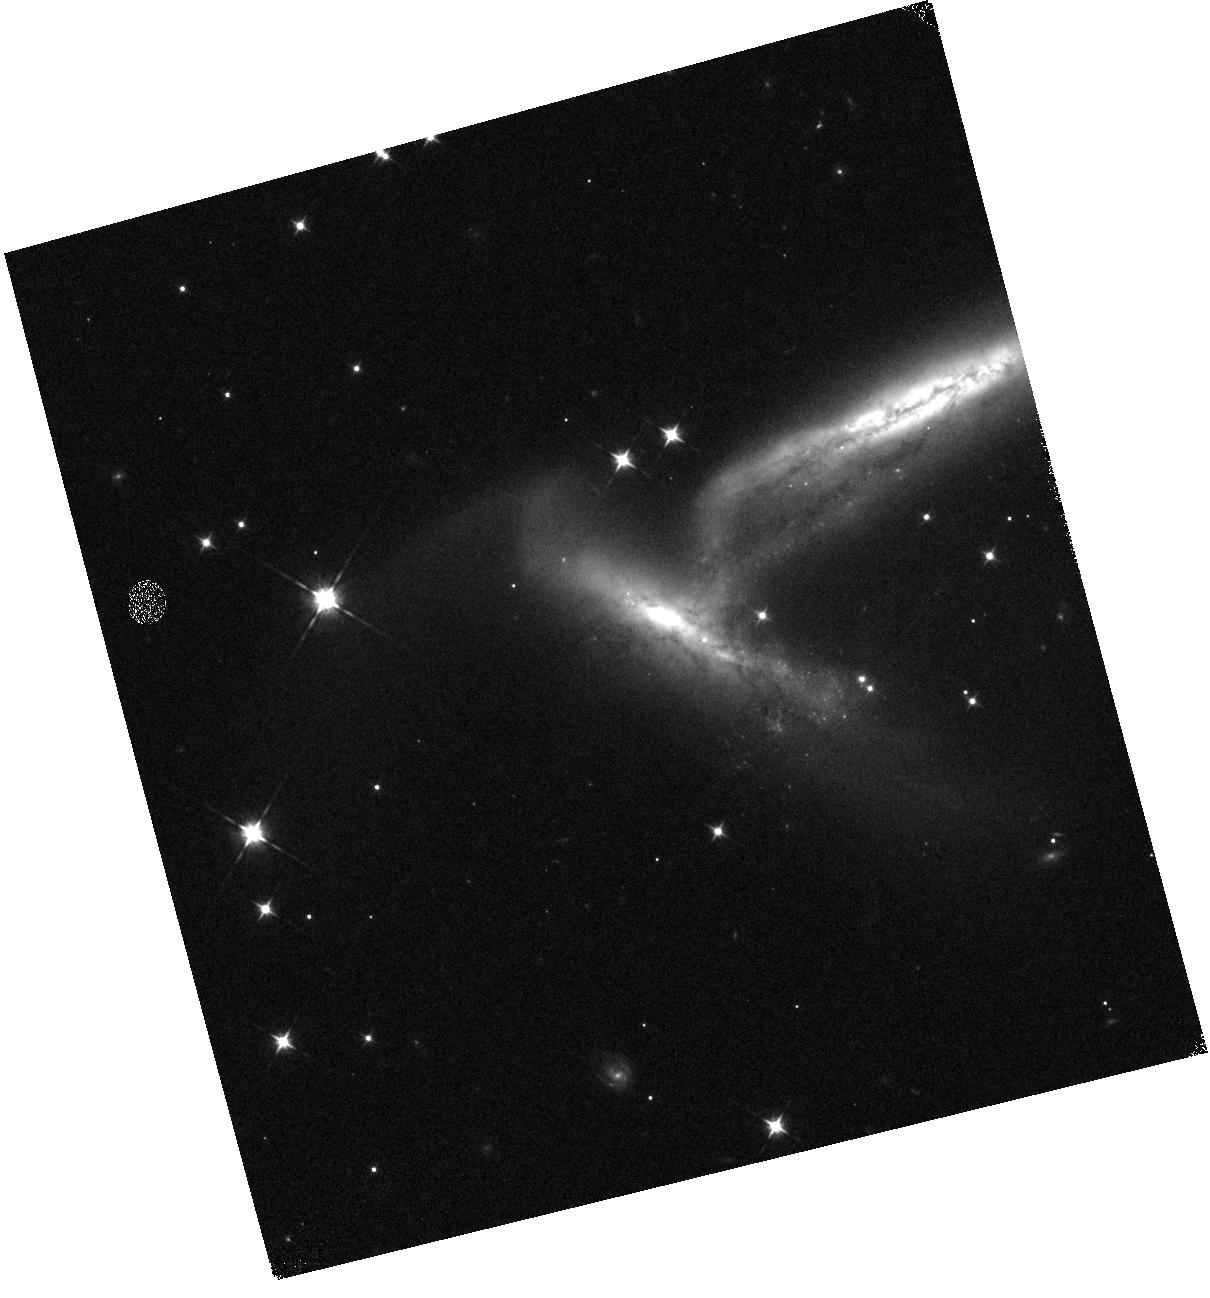
Target: SN2023WUK
Instrument: WFC3/IR
Filter: F105W
Exposure: 2 min
Observation ID: hst_17128_a4_wfc3_ir_f105w_if1za4

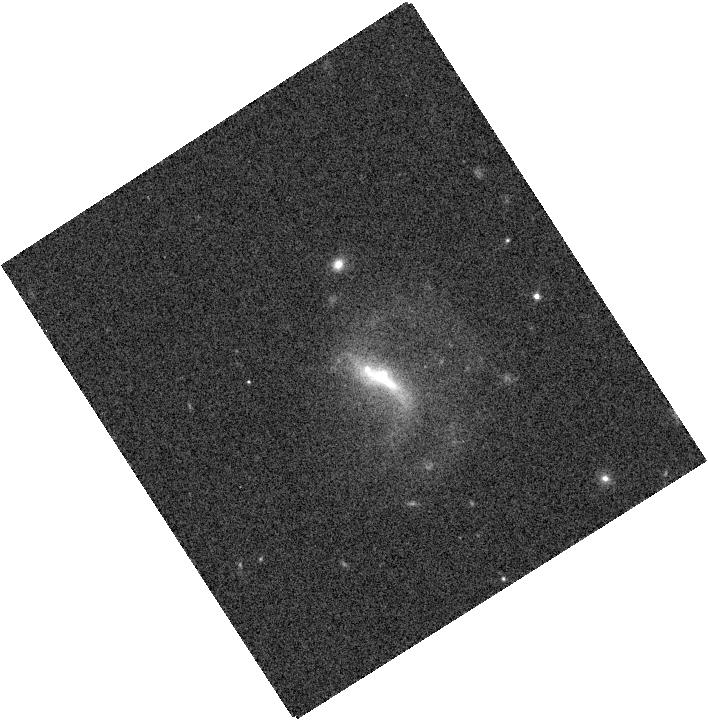
Target: SN2022ADQZ
Instrument: WFC3/IR
Filter: F125W
Exposure: 1 min
Observation ID: hst_17128_20_wfc3_ir_f125w_if1z20

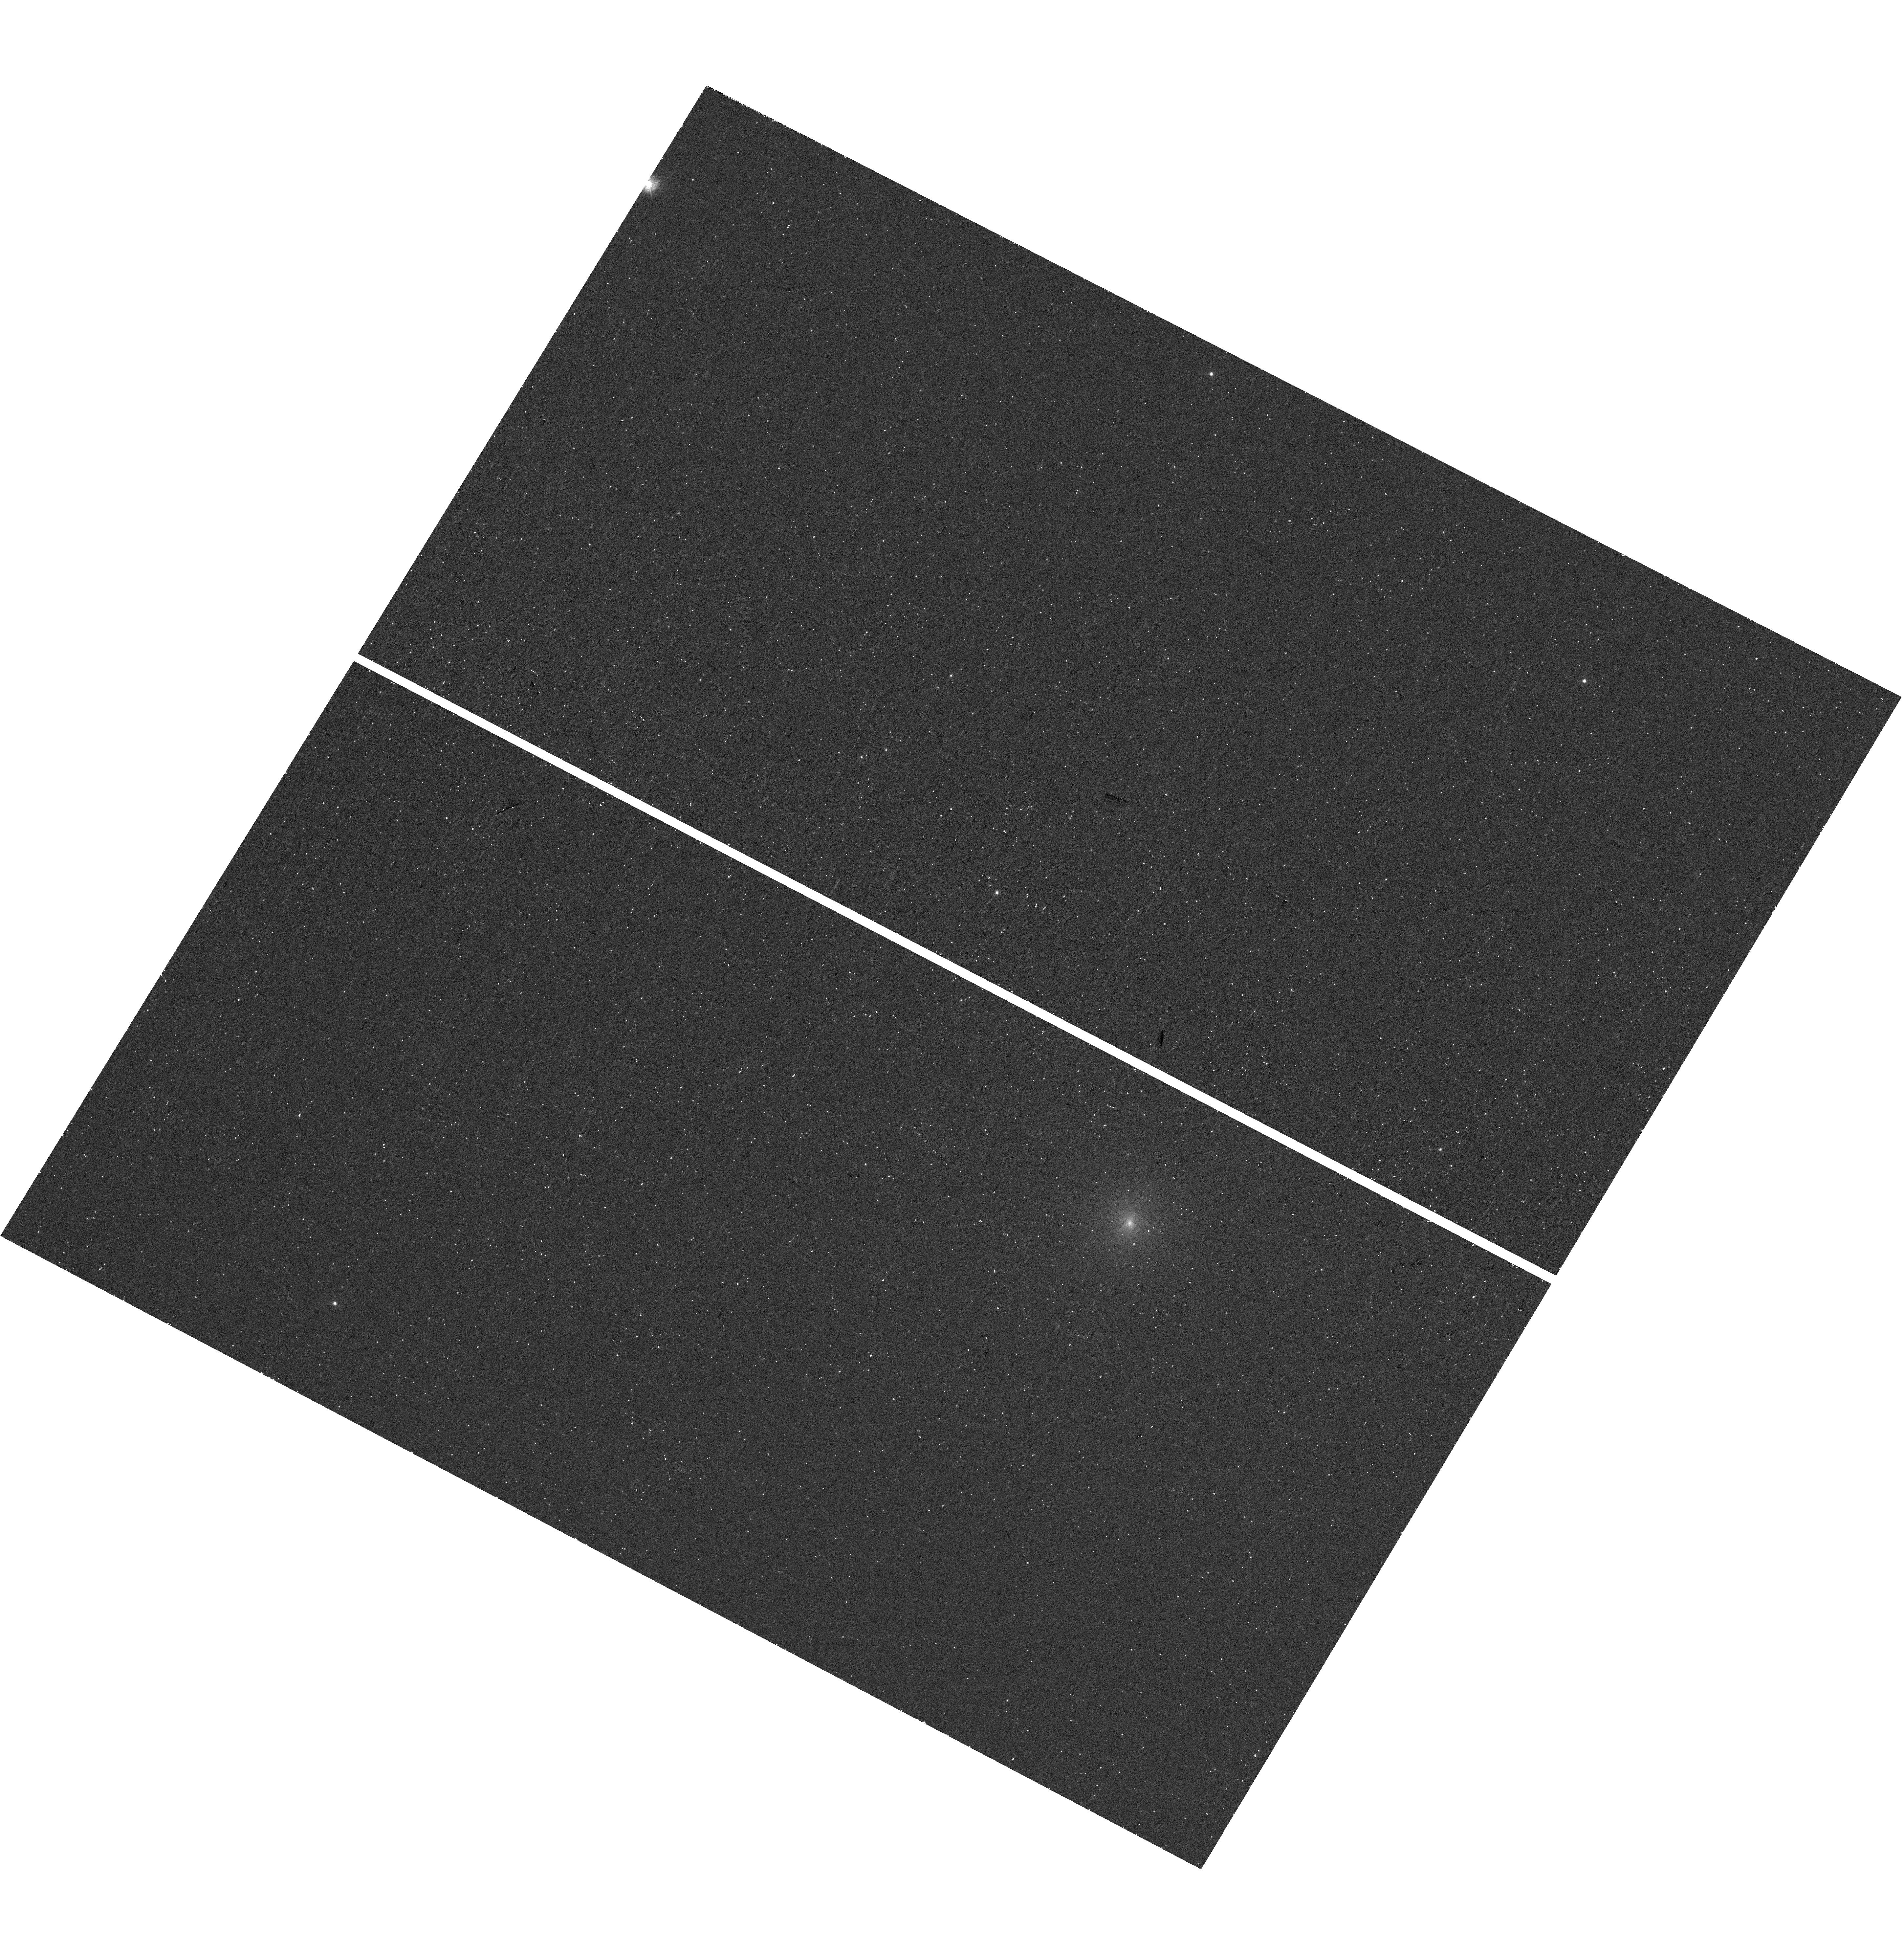
Target: SN2023MKT
Instrument: WFC3/UVIS
Filter: F275W
Exposure: 25 min
Observation ID: hst_17128_a0_wfc3_uvis_f275w_if1za0

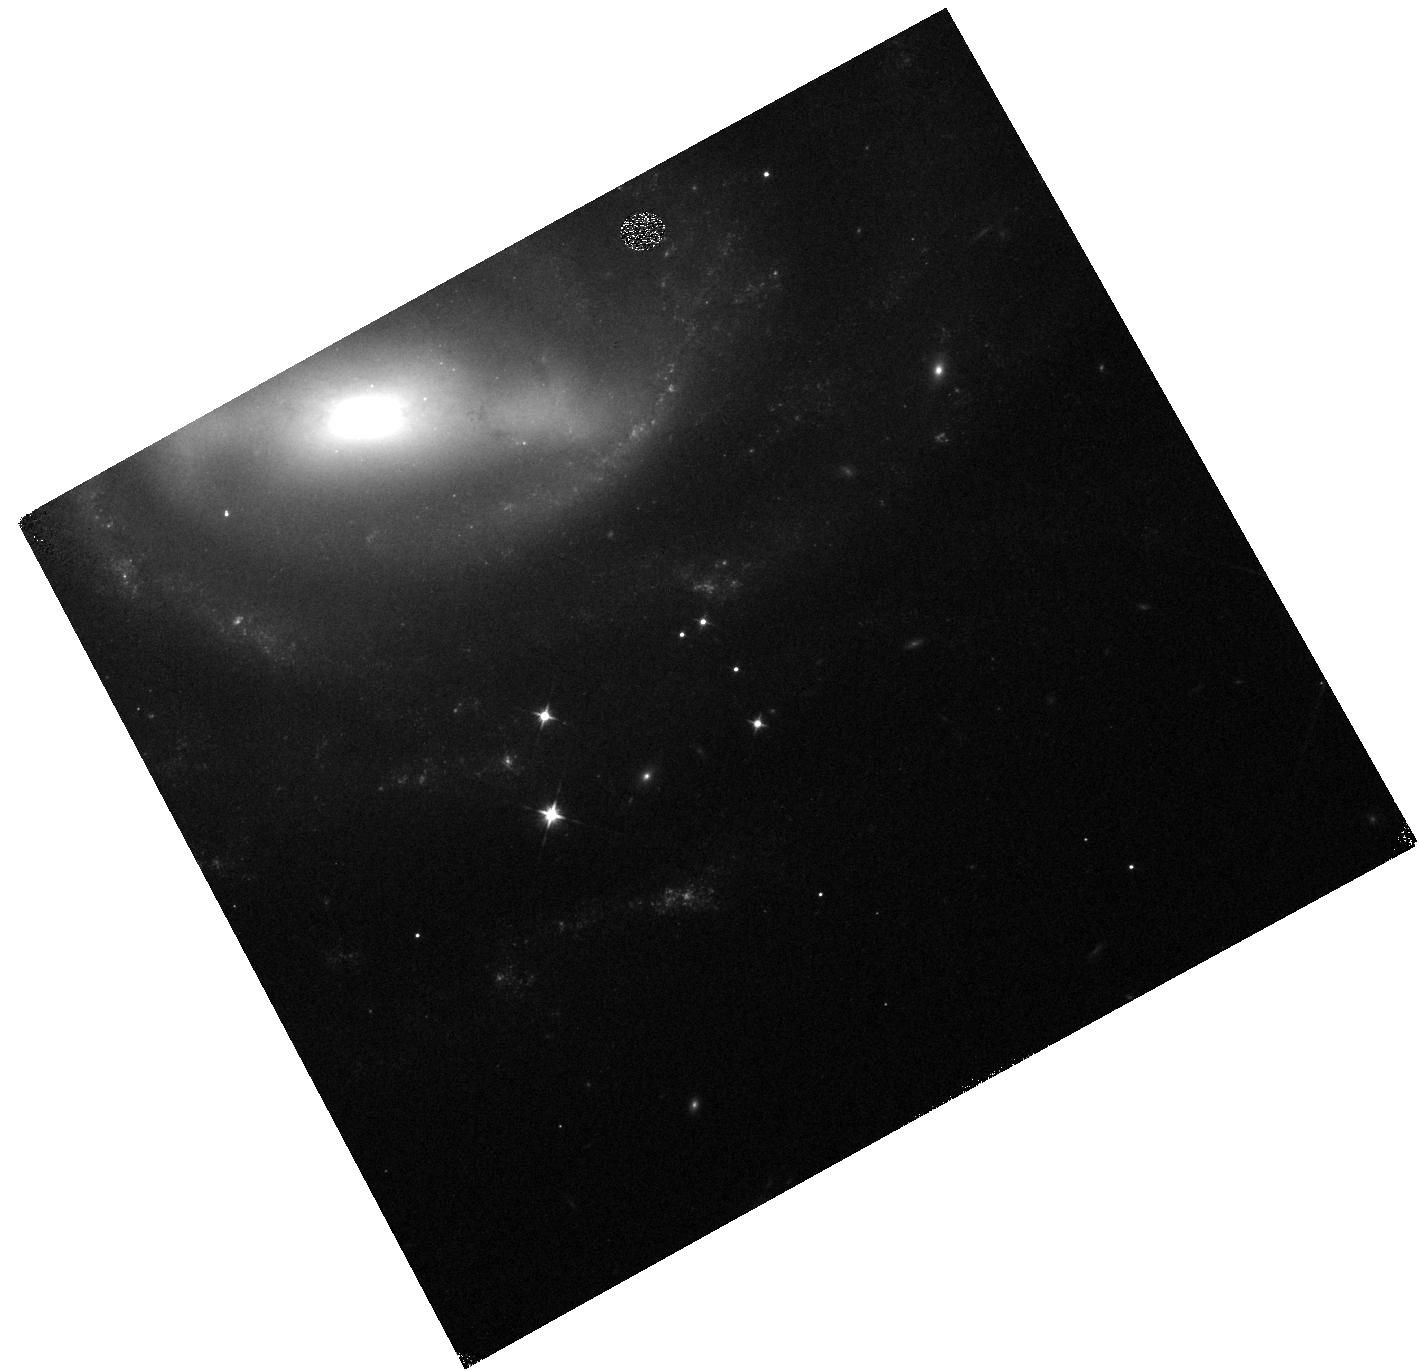
Target: SN2022XKQ
Instrument: WFC3/IR
Filter: F105W
Exposure: 2 min
Observation ID: hst_17128_96_wfc3_ir_f105w_if1z96

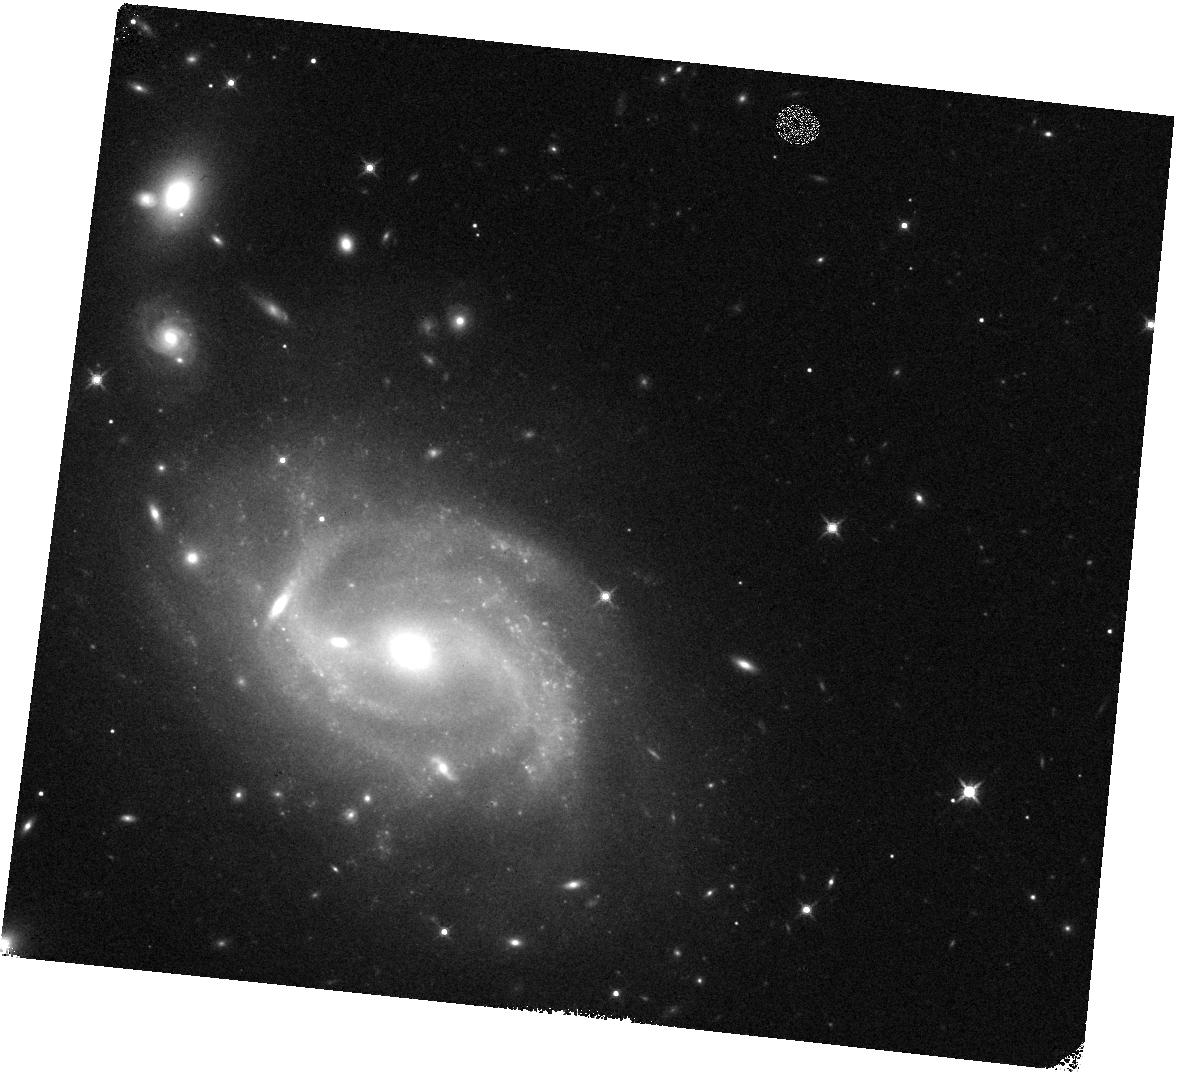
Target: SN2023XQM
Instrument: WFC3/IR
Filter: F140W
Exposure: 2 min
Observation ID: hst_17128_a3_wfc3_ir_f140w_if1za3

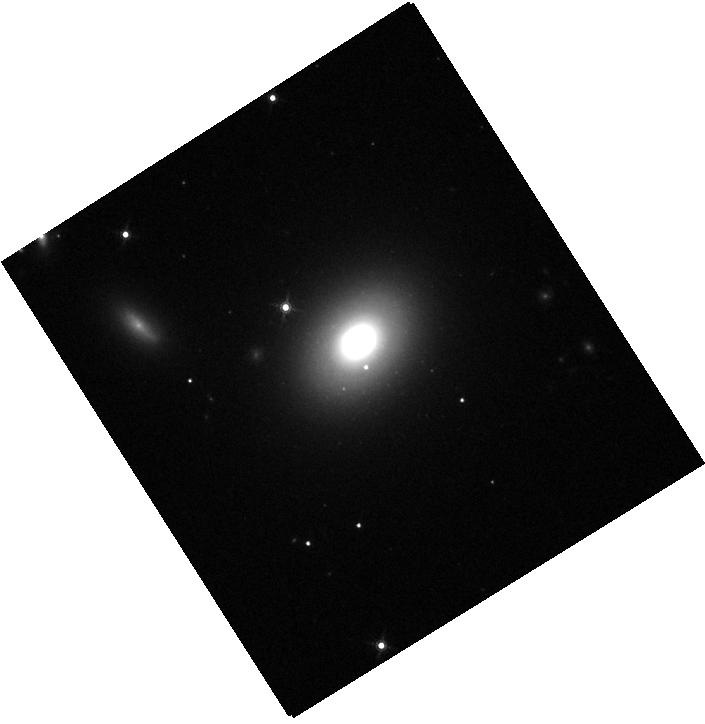
Target: SN2023DK
Instrument: WFC3/IR
Filter: F160W
Exposure: 2 min
Observation ID: hst_17128_27_wfc3_ir_f160w_if1z27

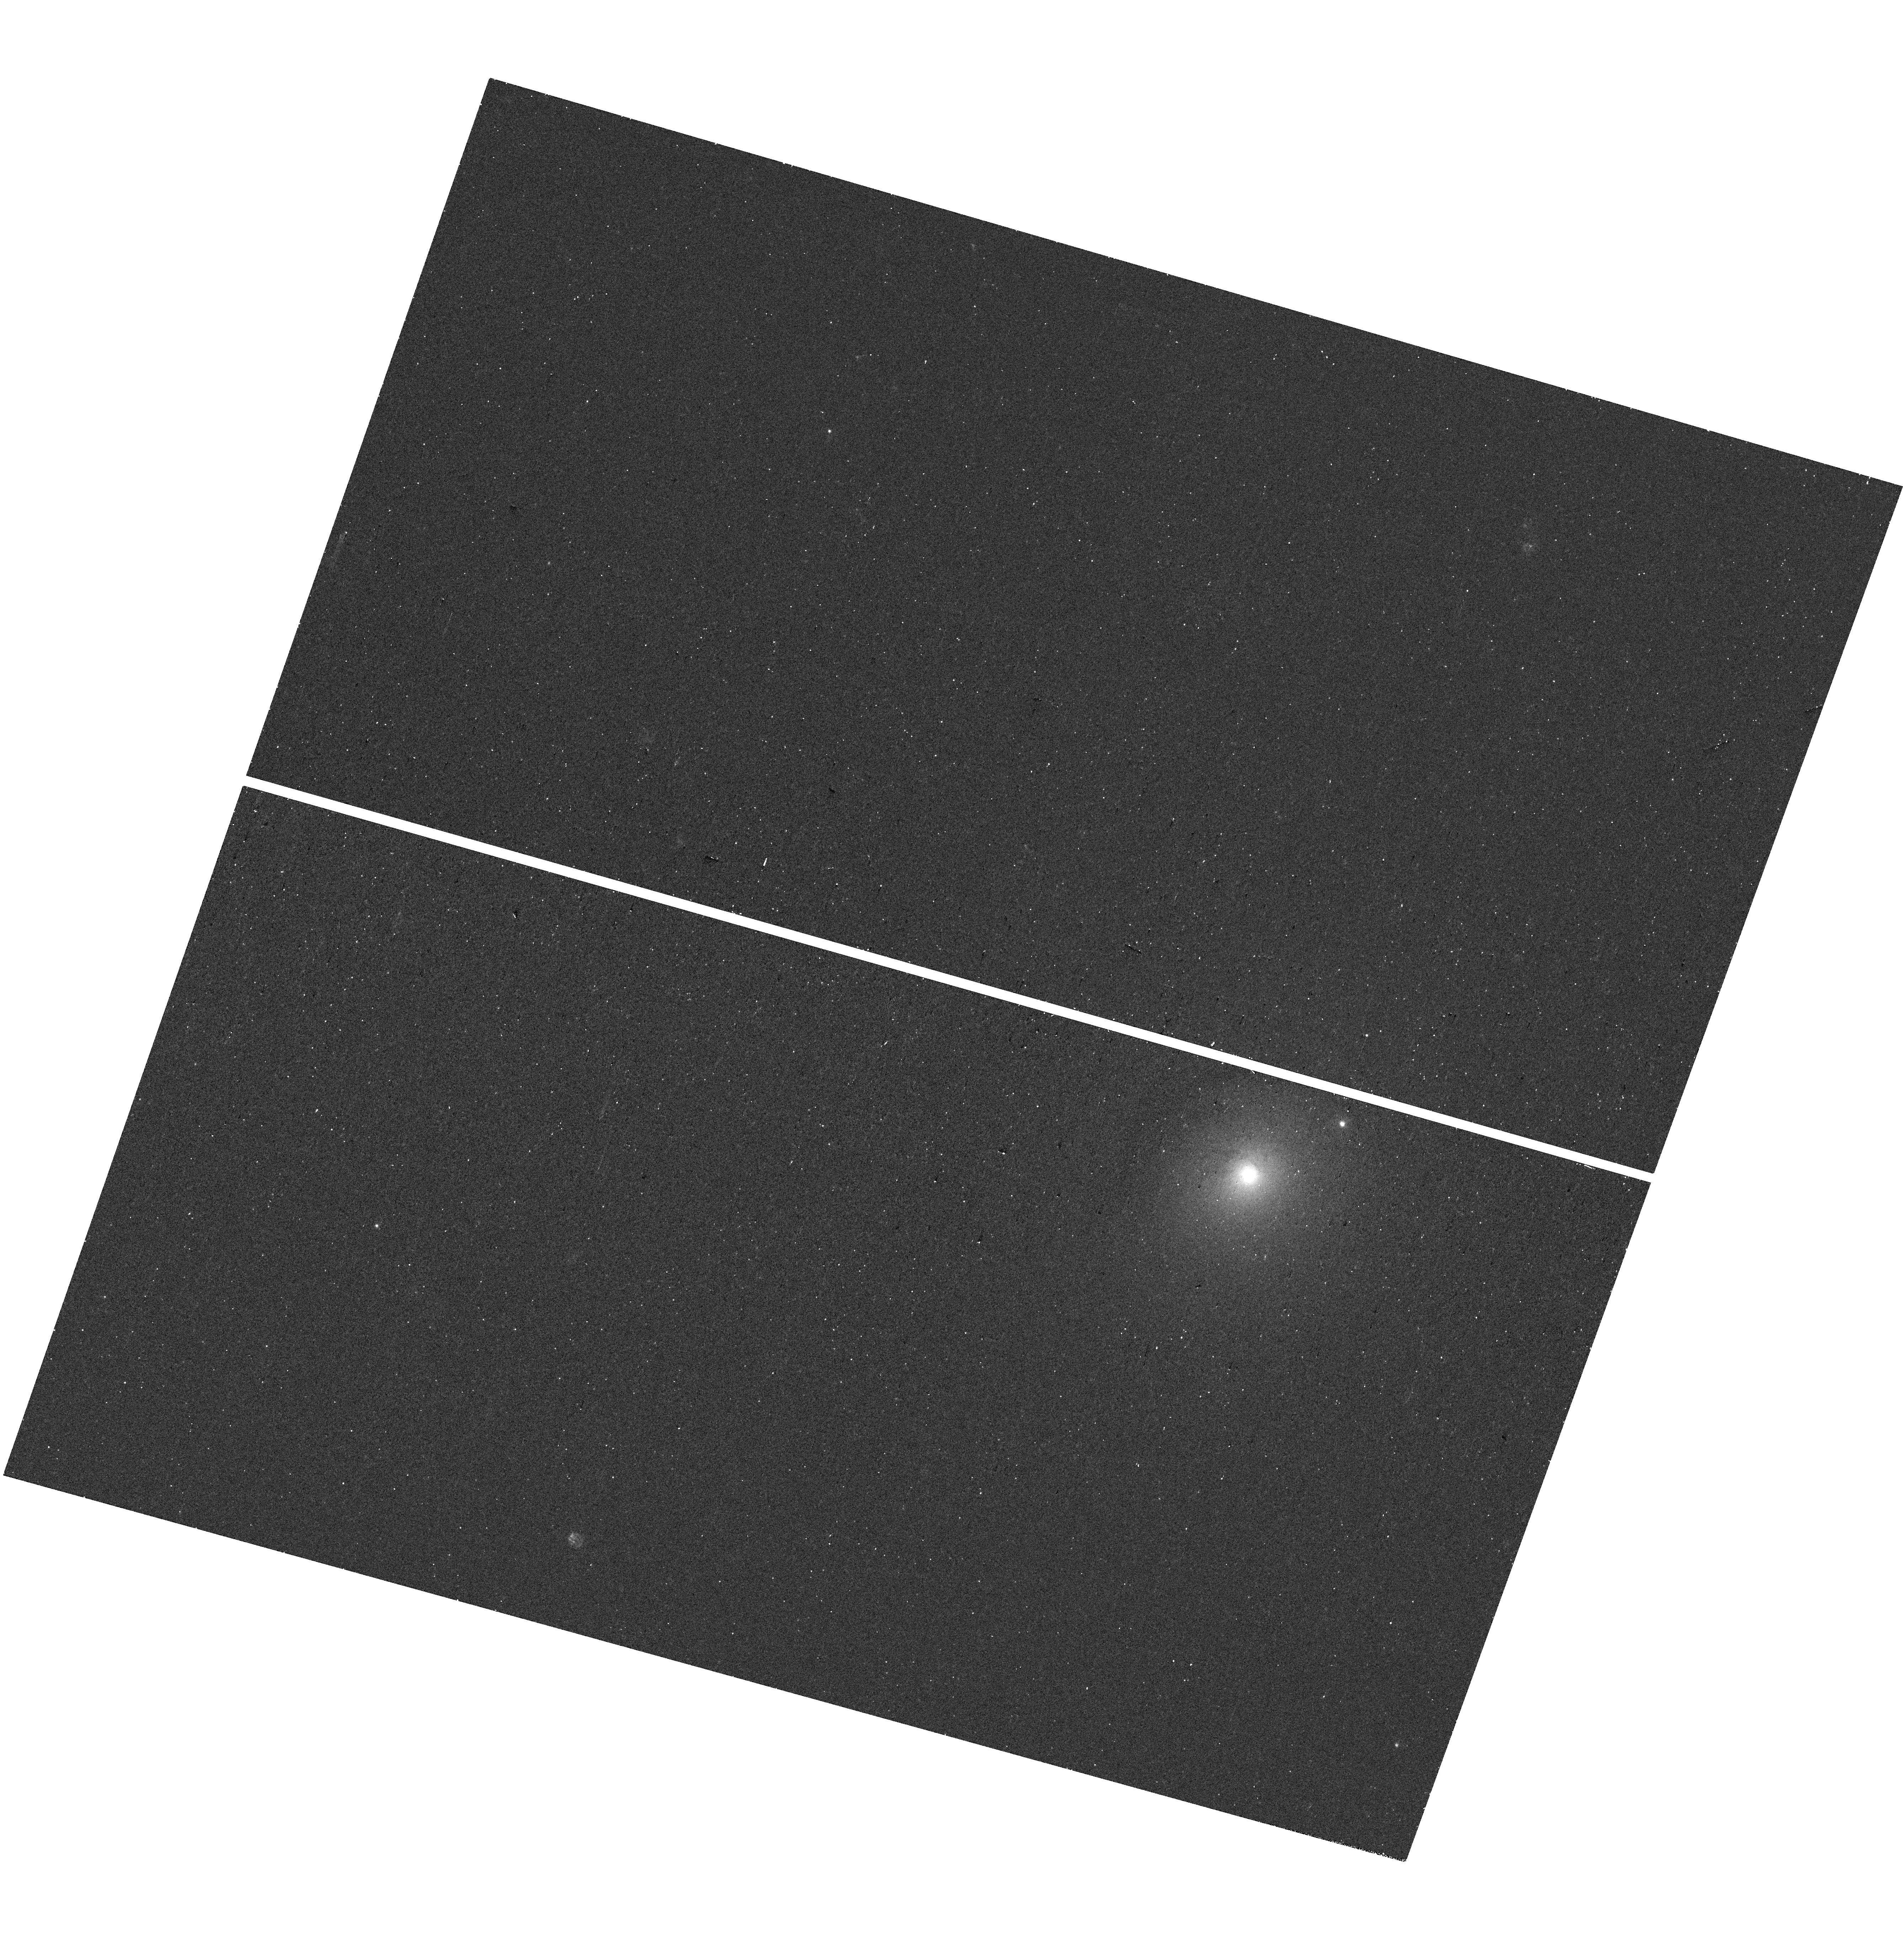
Target: SN2022AAIQ
Instrument: WFC3/UVIS
Filter: F300X
Exposure: 19 min
Observation ID: hst_17128_98_wfc3_uvis_f300x_if1z98

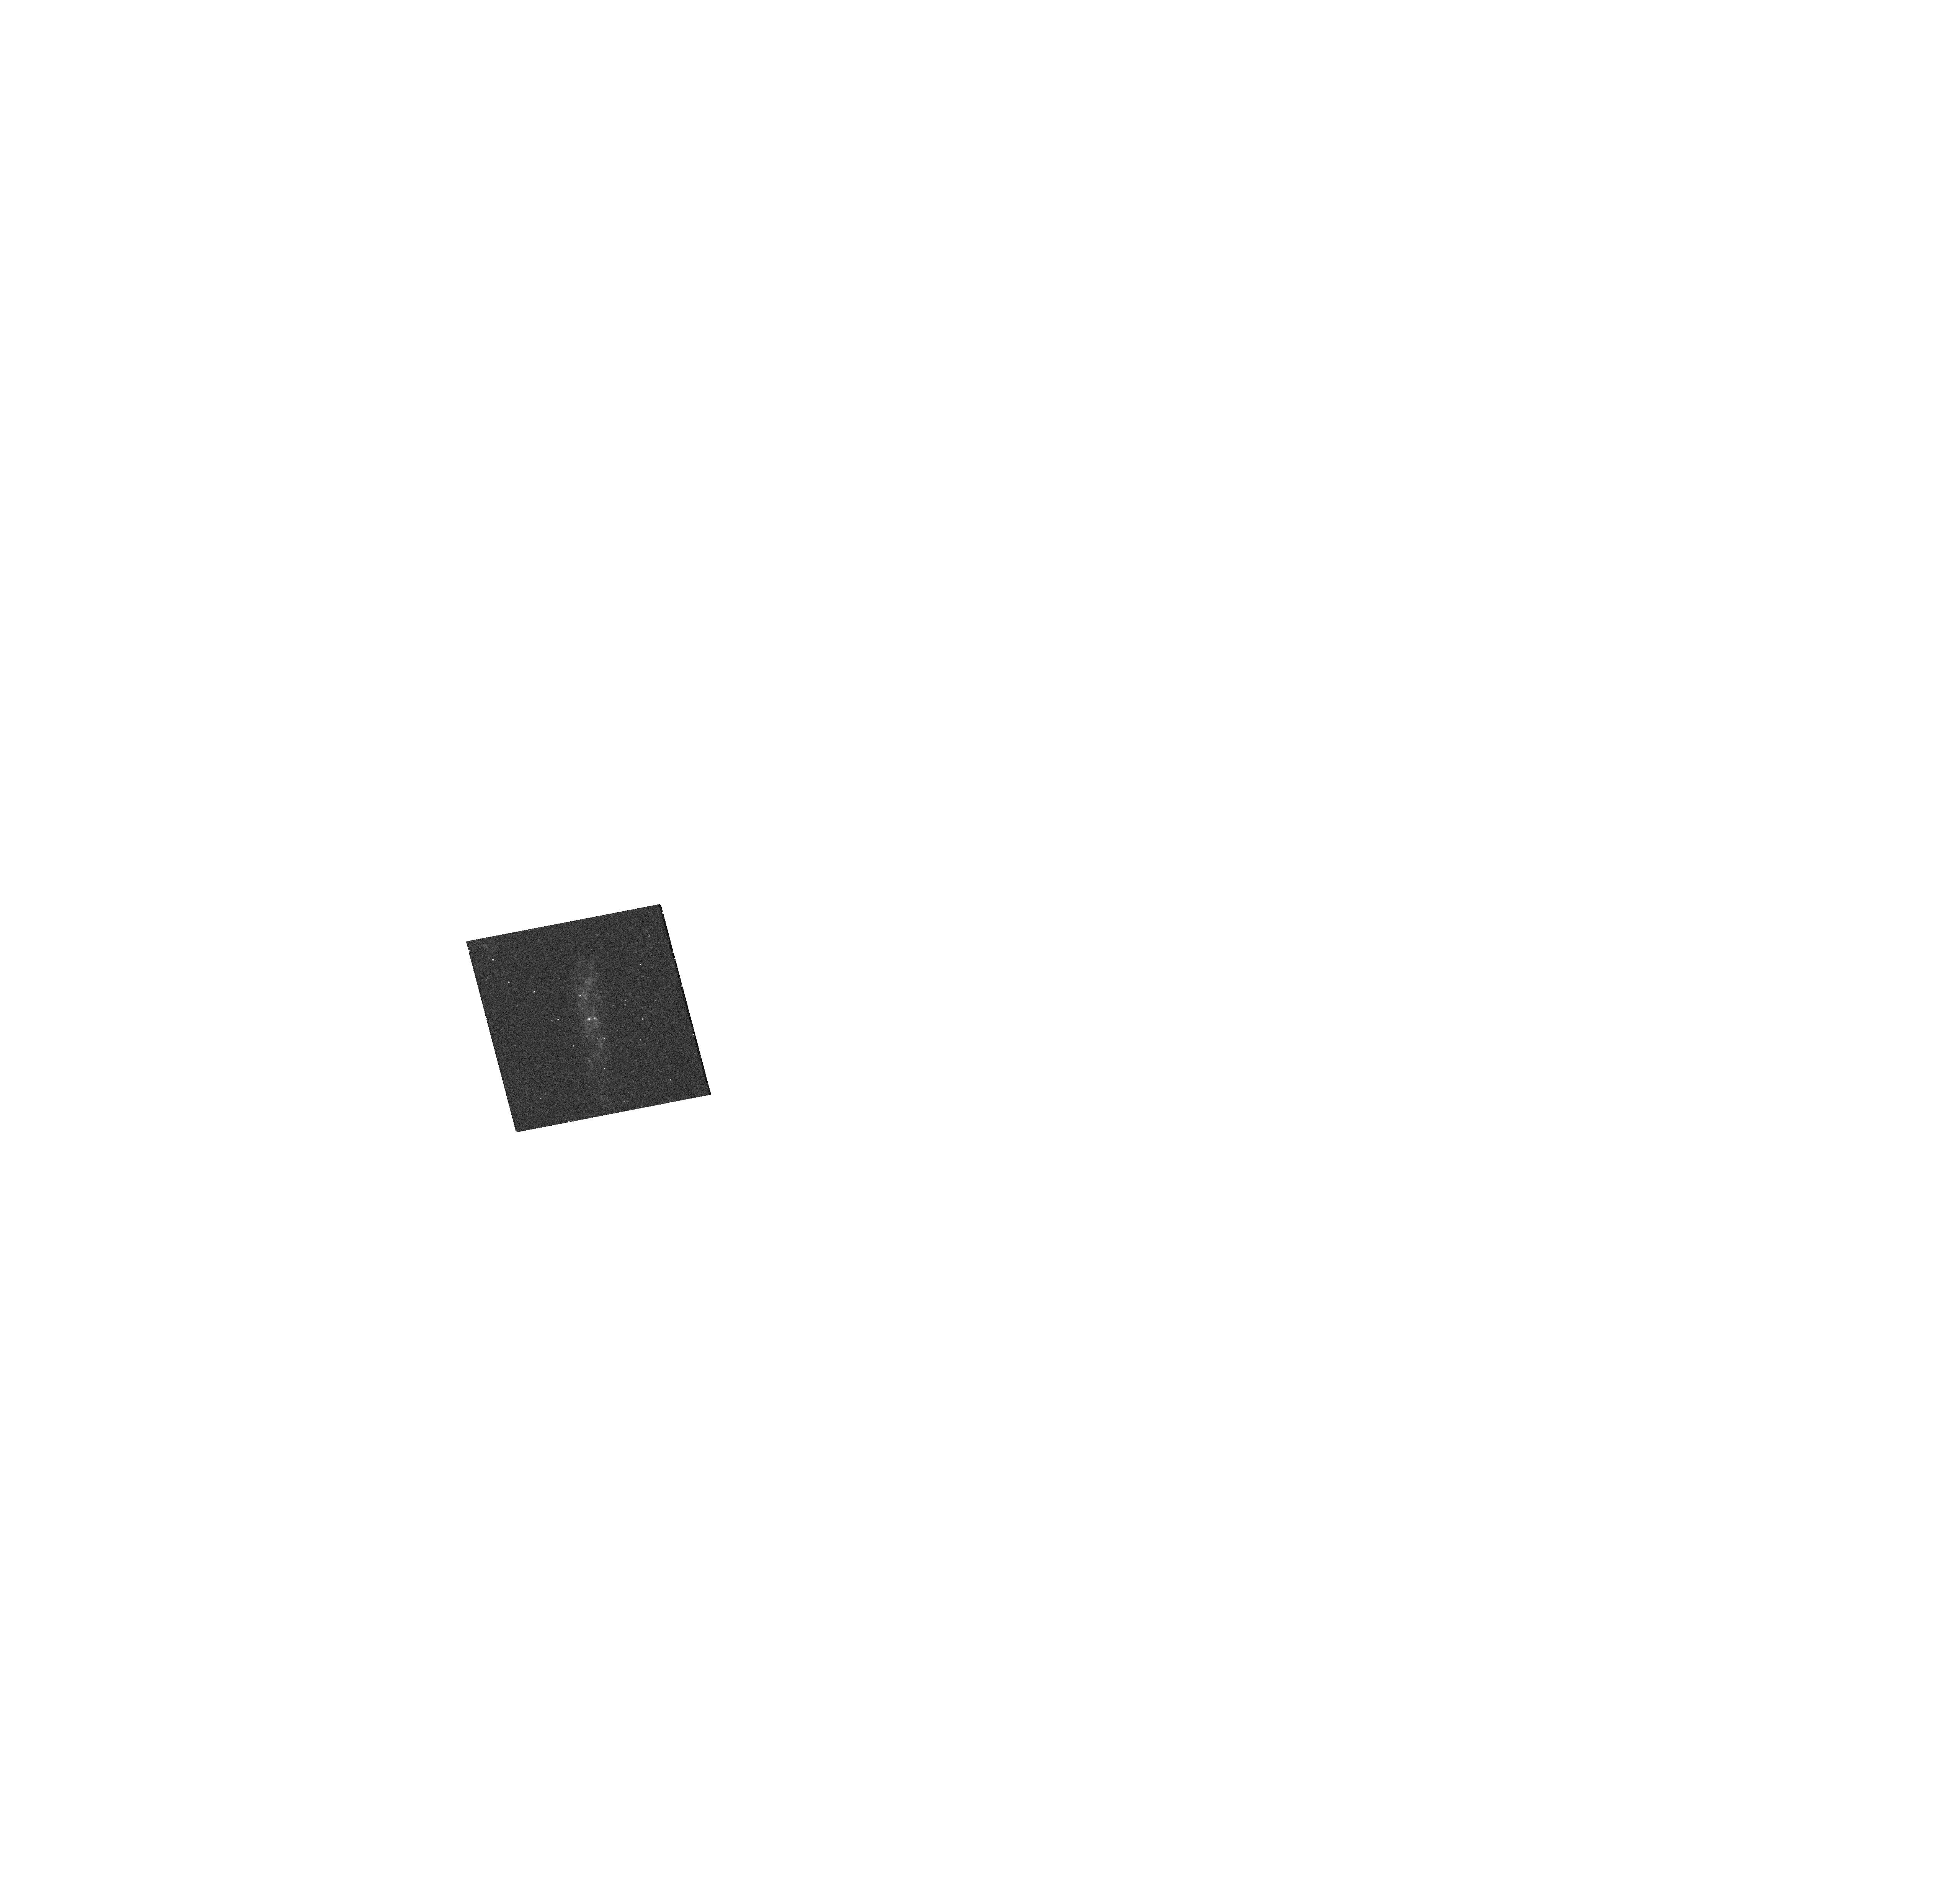
Target: SN2023VPD
Instrument: WFC3/UVIS
Filter: F300X
Exposure: 12 min
Observation ID: hst_17128_84_wfc3_uvis_f300x_if1z84

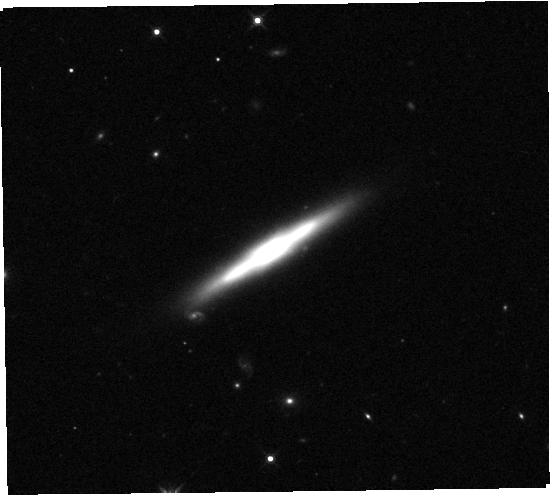
Target: SN2023DAY
Instrument: WFC3/IR
Filter: F140W
Exposure: 2 min
Observation ID: hst_17128_33_wfc3_ir_f140w_if1z33

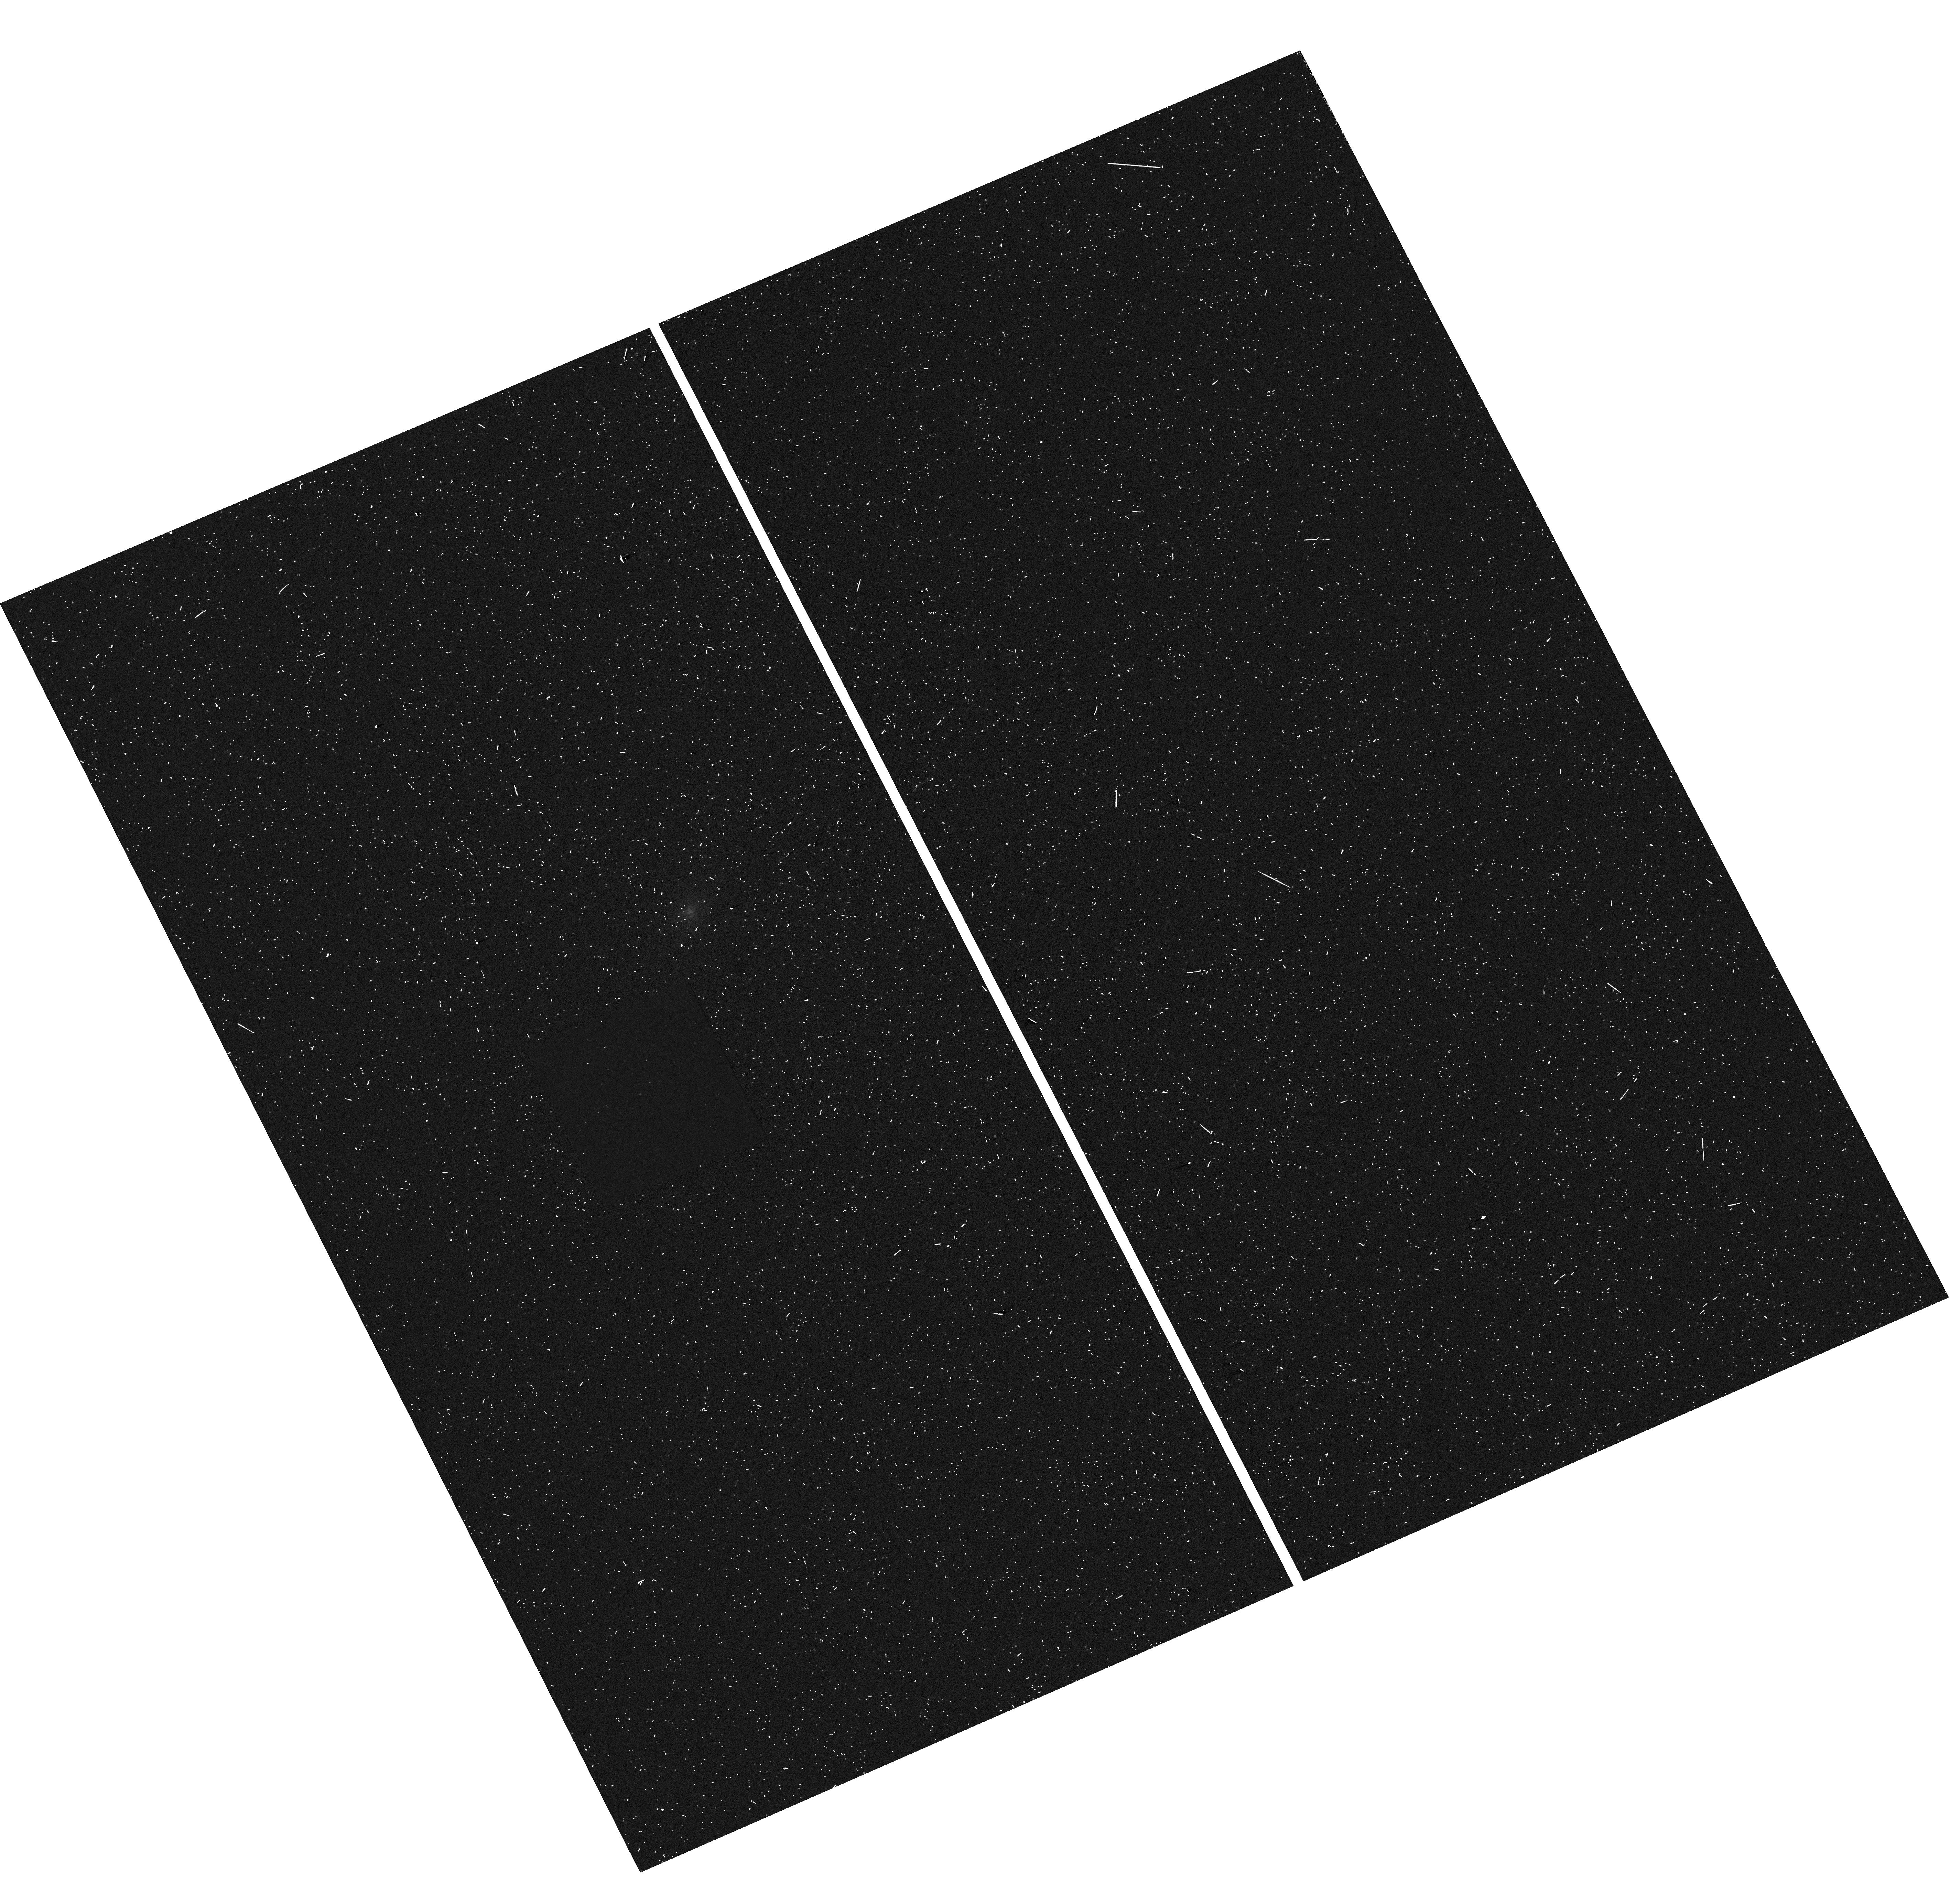
Target: SN2023XZQ
Instrument: WFC3/UVIS
Filter: F336W
Exposure: 10 min
Observation ID: hst_17128_92_wfc3_uvis_f336w_if1z92

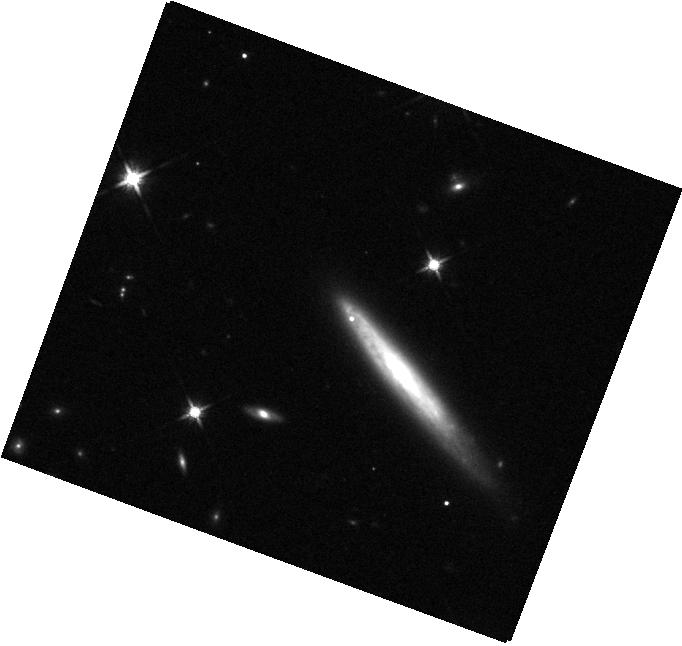
Target: SN2023HZY
Instrument: WFC3/IR
Filter: F140W
Exposure: 2 min
Observation ID: hst_17128_55_wfc3_ir_f140w_if1z55

Reducing Type Ia Supernova Distance Biases by Separating Reddening and Intrinsic Color (PI: Foley, Ryan)

Accurate distance measurements and unbiased cosmological constraints from Type Ia supernovae (SNe Ia) rely on proper correction for host-galaxy dust reddening that may attenuate the observed SN brightness. A correction is made by comparing observed and intrinsic color, and using a reddening law to determine extinction. This procedure is nontrivial since a SN's intrinsic color correlates with its luminosity in a manner nearly indistinguishable from the effects of dust reddening at optical wavelengths. The current standard for measuring SN distances treats both fainter-redder relations as a single SN color law. This simplification introduces a bias that depends on the relative contribution of each component. If dust properties change with galactic environment or redshift, equation-of-state parameter measurements may be biased by up to ~6%. This issue is currently SN cosmology's largest systematic uncertainty and if not addressed will prevent future cosmology experiments from meeting their goals. The path to breaking the degeneracy between SN color and dust reddening is to extend observations to the UV and NIR, where the dust and intrinsic color, respectively, dominate the observed color. We propose to image 100 SNe across 2 UV, 1 optical, and 4 NIR bands in a single orbit each at a phase in a SN's evolution where the observed color scatter is small and is late enough to use non-disruptive ToOs. Simulations indicate this sample will be sufficient to constrain the environmental dependence of the dust law and reduce the size of dust/color-related systematic uncertainties to be subdominant even for future cosmological analyses with the Nancy G. Roman Space Telescope.